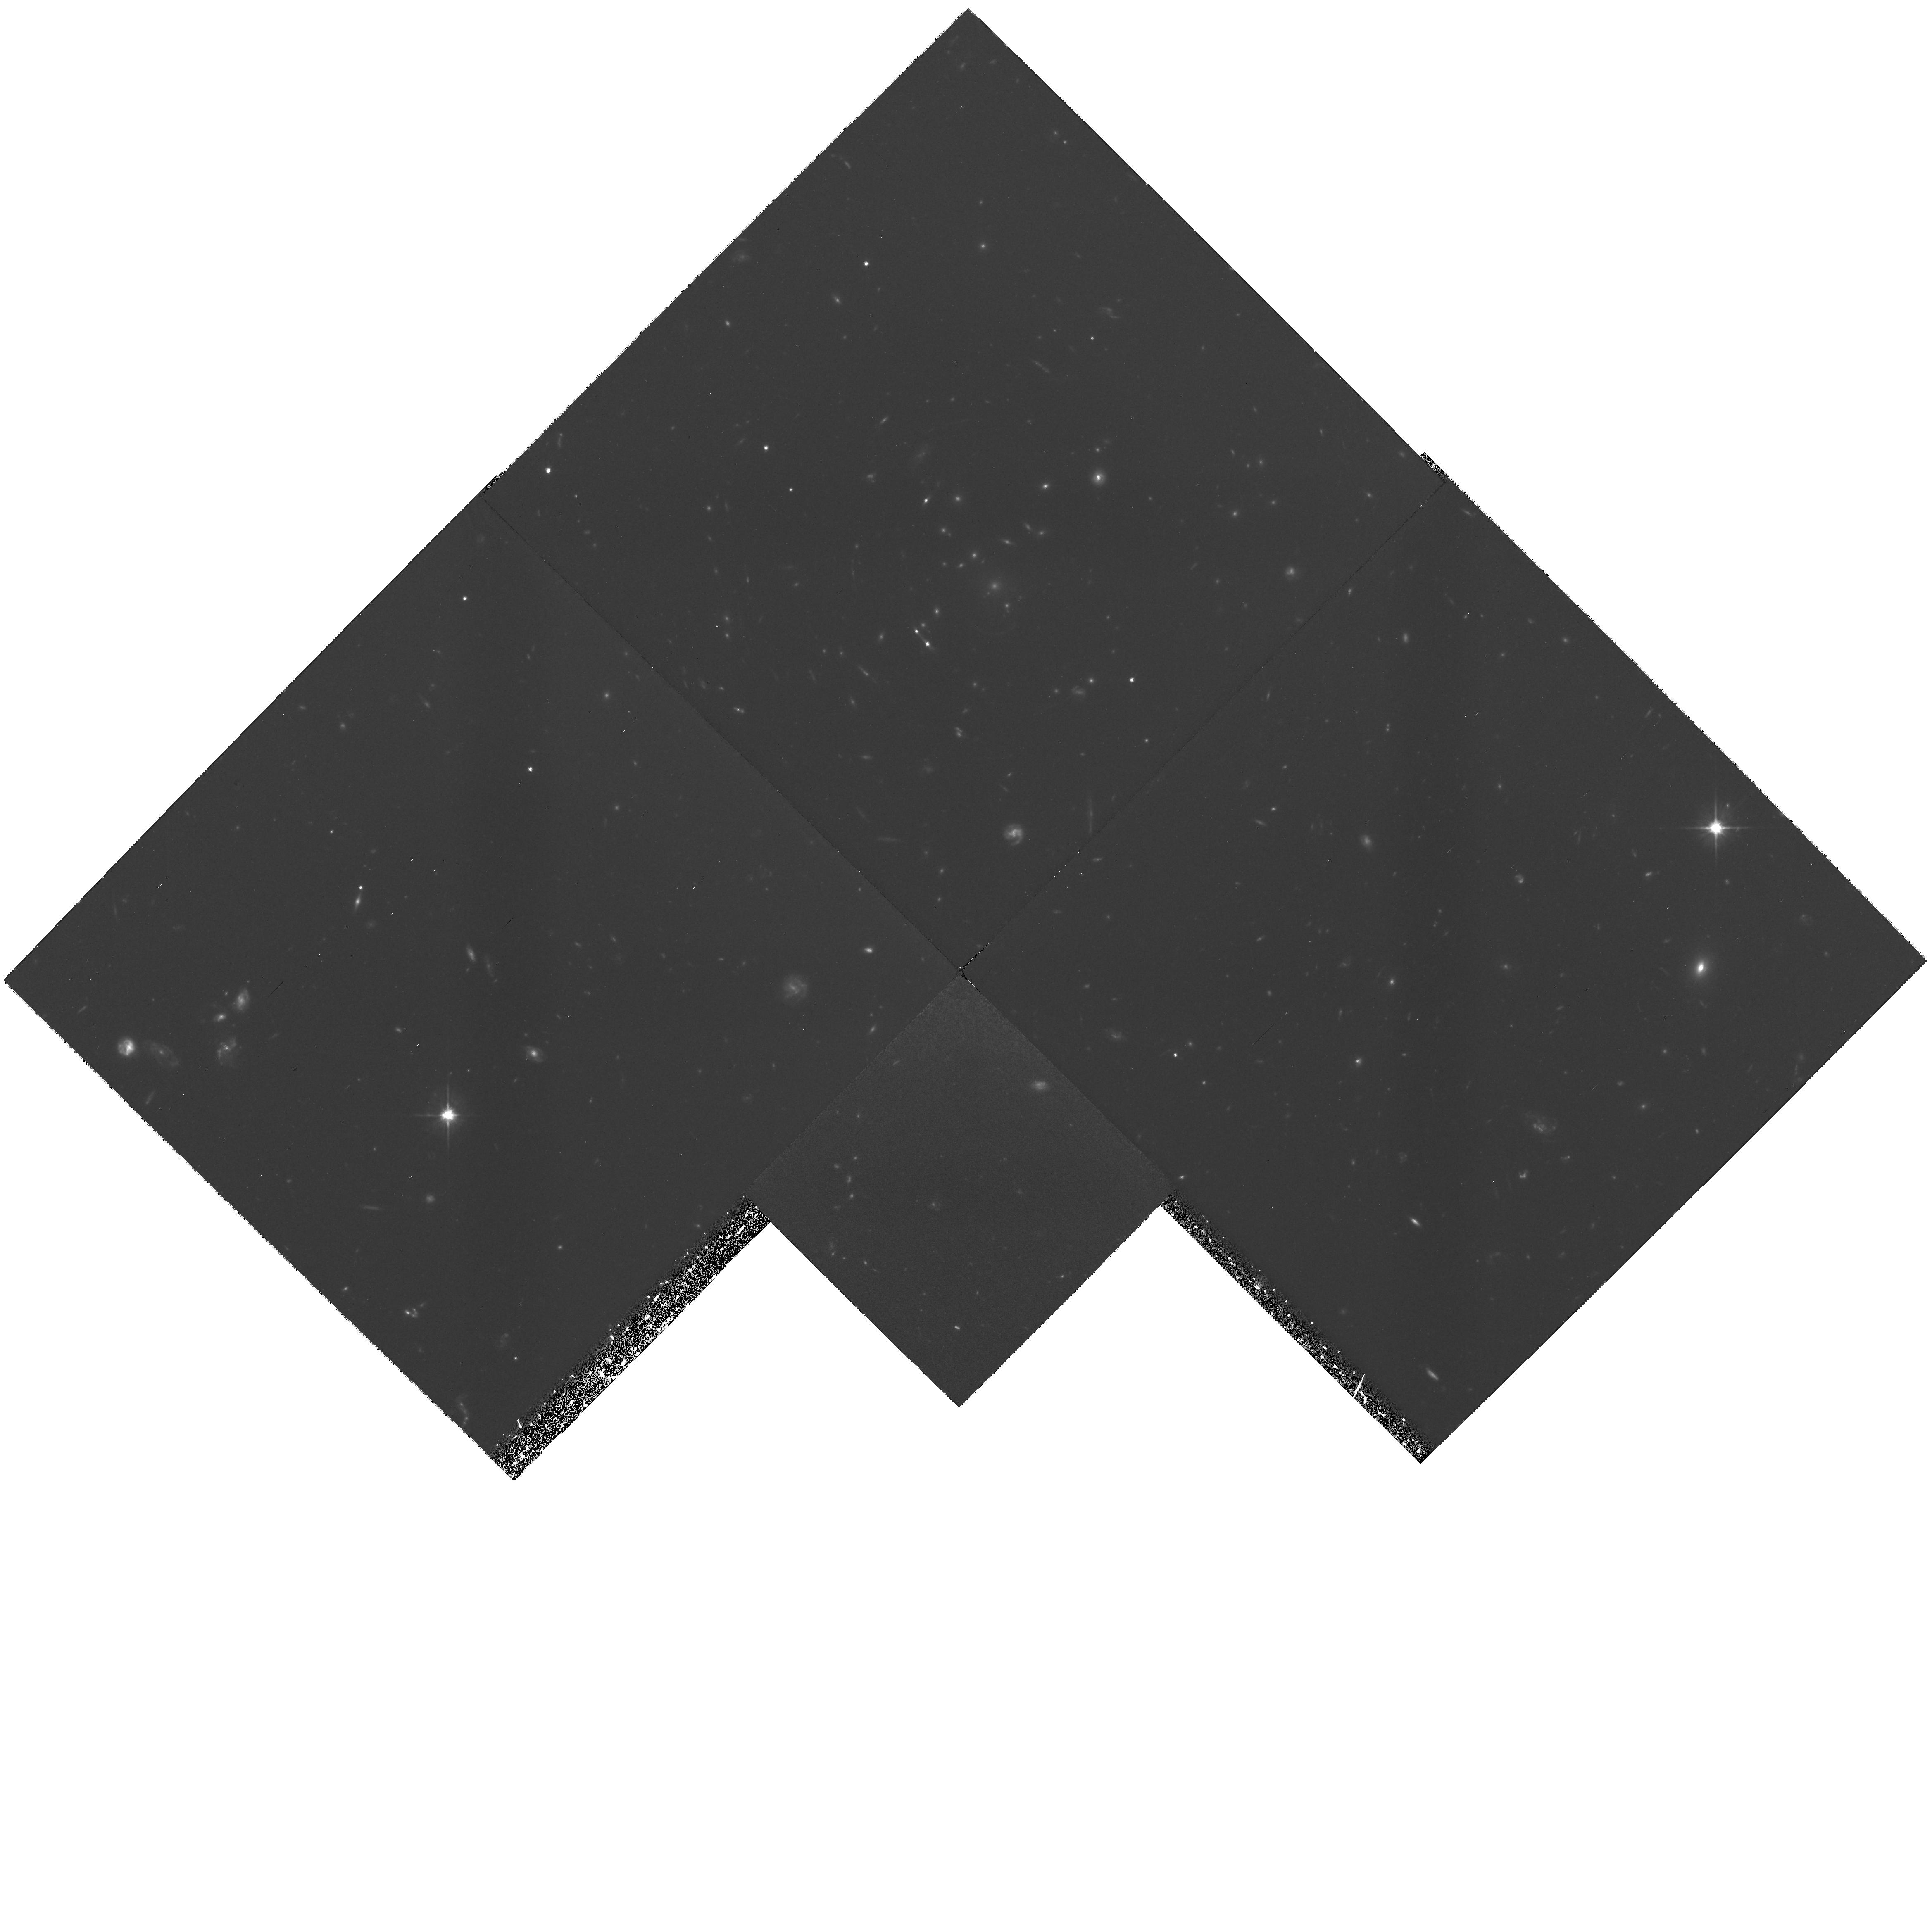
Target: MS1137+66. Instrument: WFPC2/PC. Filter: F606W. Exposure: 3.8 h. Observation ID: hst_6668_02_wfpc2_pc_f606w_u4zs02

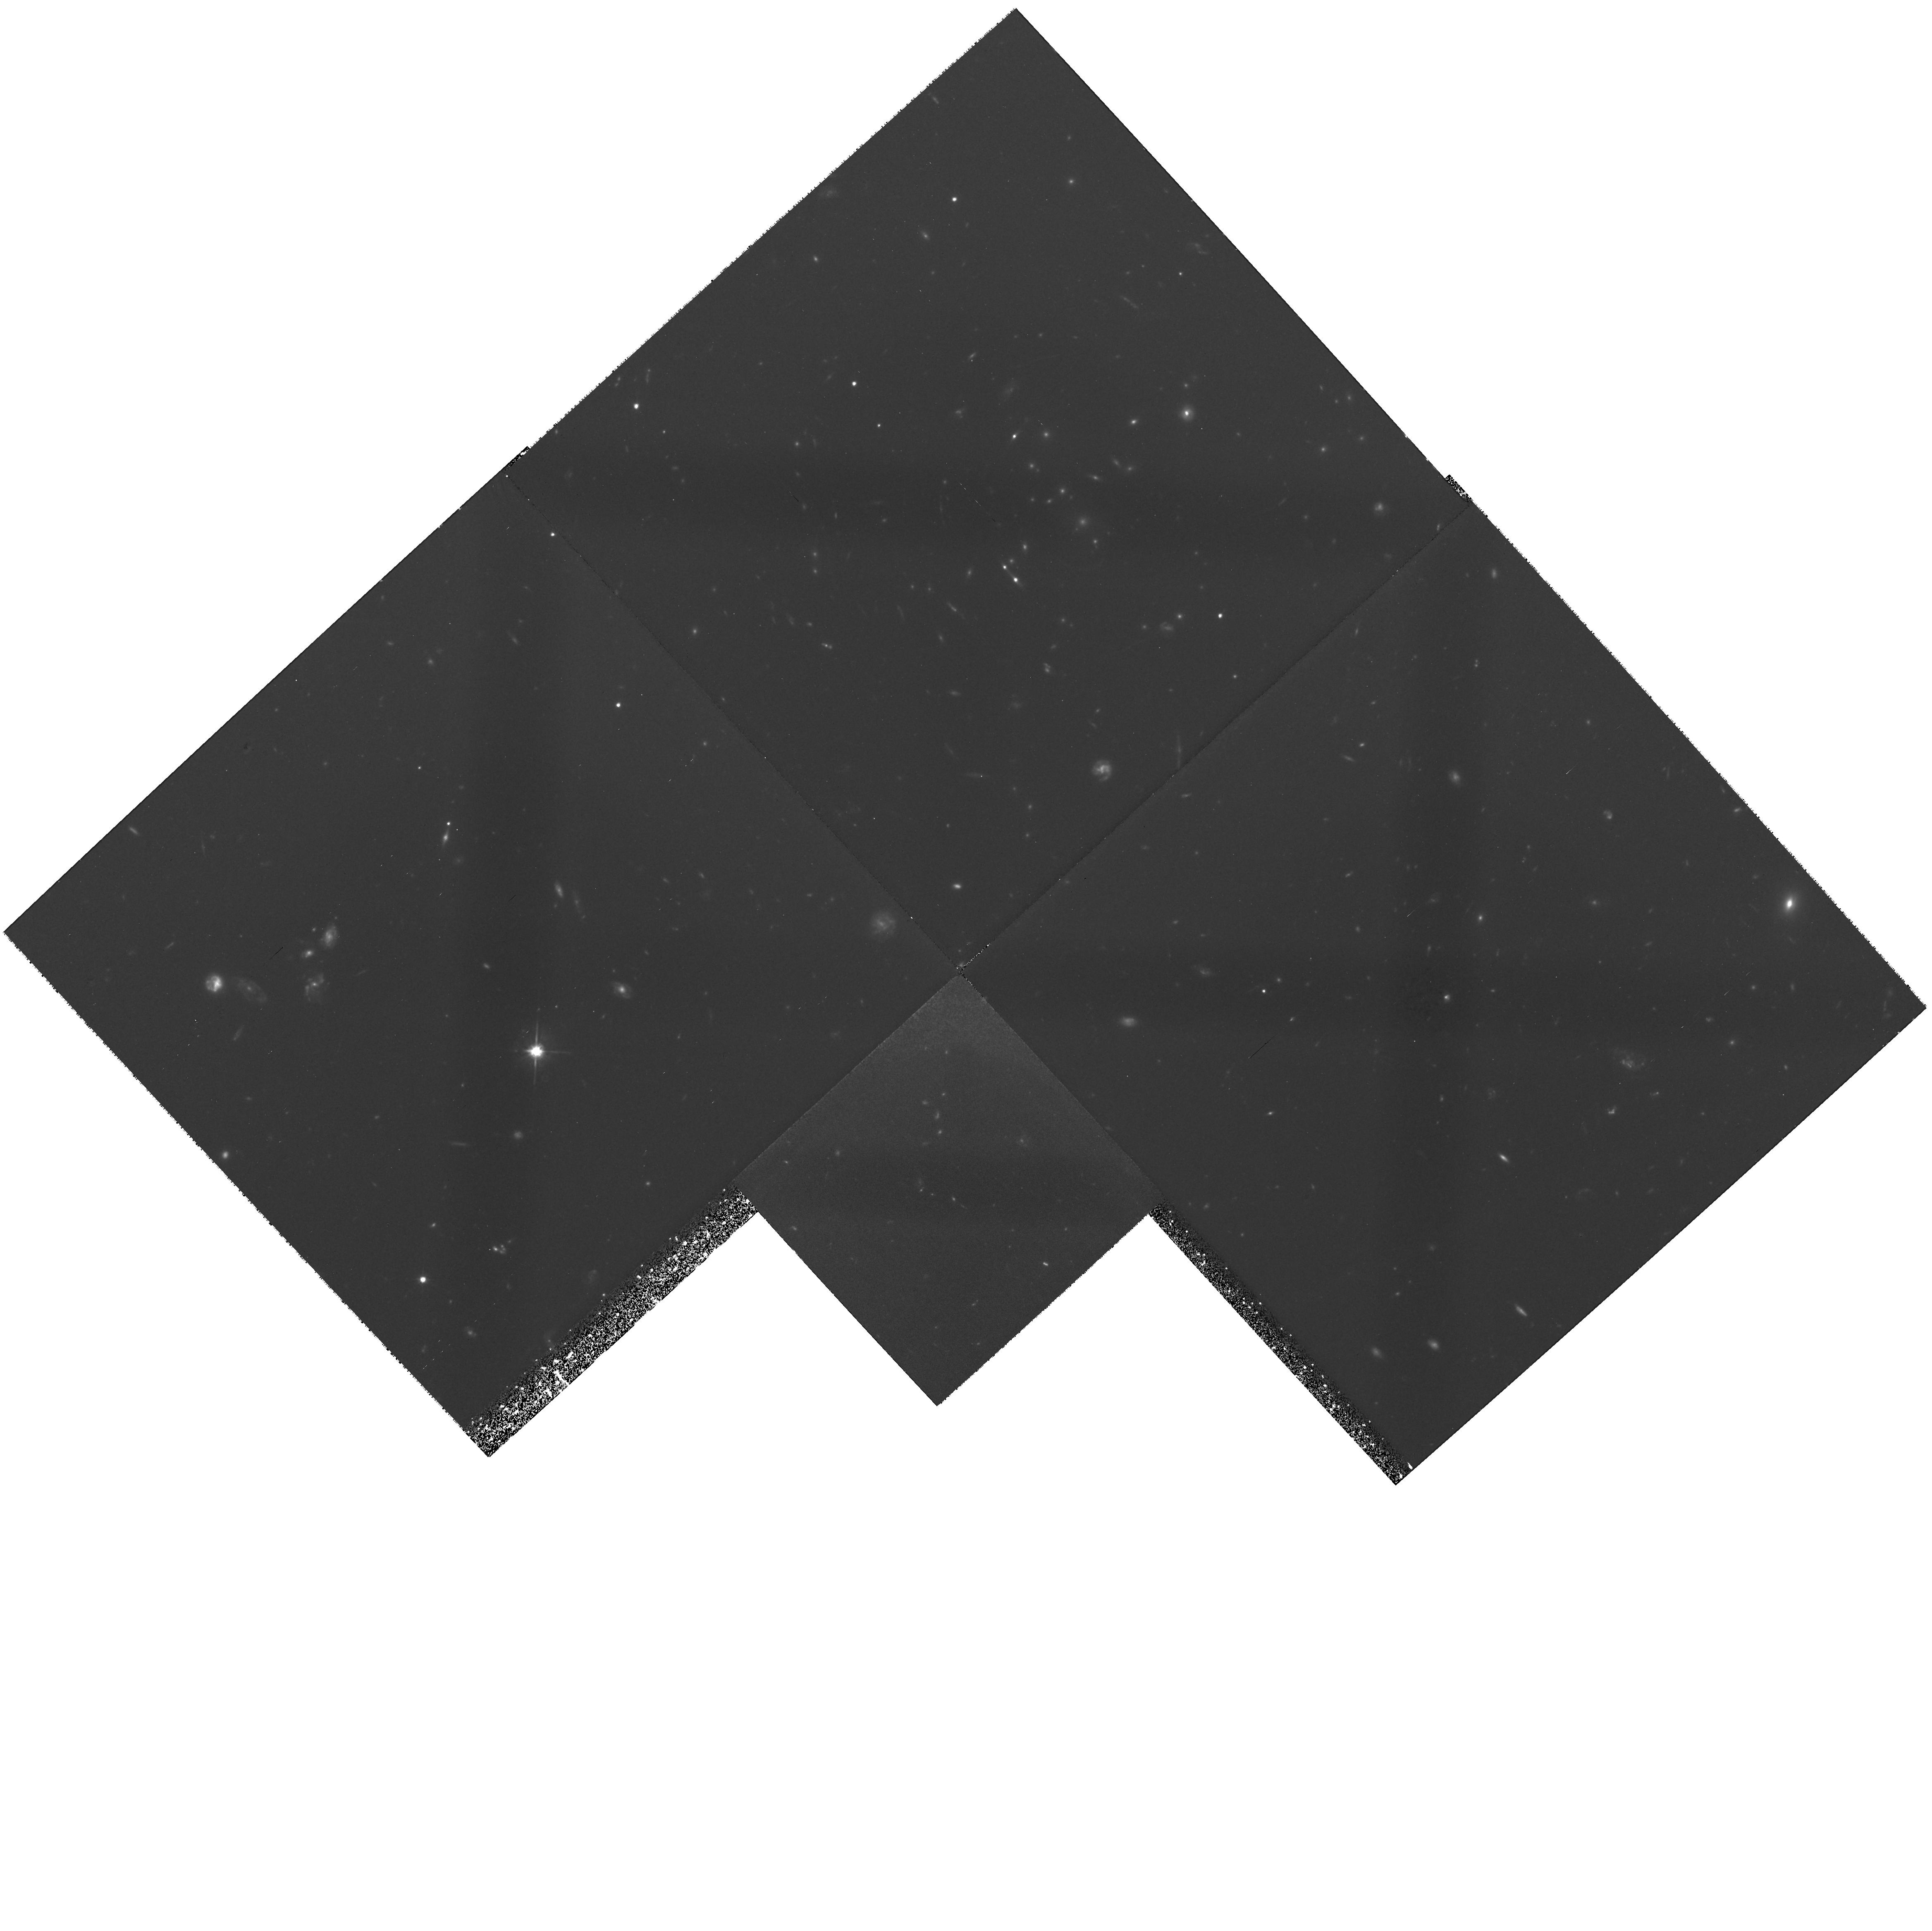
Target: MS1137+66. Instrument: WFPC2/PC. Filter: F606W. Exposure: 4.2 h. Observation ID: hst_6668_01_wfpc2_pc_f606w_u4zs01

Star Formation and Galaxy Morphologies in Distant, X-ray Luminous Clusters of Galaxies (PI: Donahue, Megan)

Distant rich clusters of galaxies are natural laboratories for studying galaxy evolution because they provide large galaxy samples at fixed redshifts. Spectacular WFPC images of distant clusters of galaxies have revealed surprisingly complex galaxy morphologies and much higher interaction rates than in present-day clusters. We propose to obtain rest-frame U images of three distant (z=0.55-0.83) X-ray-selected, X-ray-luminous clusters of galaxies. With rest-frame B images from Cycle 5, we will be able to derive galaxy colors and color gradients. This data will distinguish young and old stellar populations, resolve galaxy ``train wrecks'', assess the colors of disk and bulges, and distinguish ram-pressure vs. merger induced star formation. We will compare the star formation in these galaxy clusters with that in low-z clusters of similar X-ray luminosity, distant optically-selected clusters, and field galaxies of similar redshift from the Hubble Deep Survey. Since intracluster medium (ICM) evolution plays at le ast a partial role in many models of galaxy evolution, these observations will test those models. Our ground-based and ROSAT and ASCA observations will supply cluster velocity dispersions, ICM morphology, temperatures and metallicities, as well as gas and cluster masses to characterize the intergalactic environment of these distant galaxies. Since at least two of these clusters are lensing background galaxies, these observations will provide morphology and color information for normal galaxies at even higher redshifts.